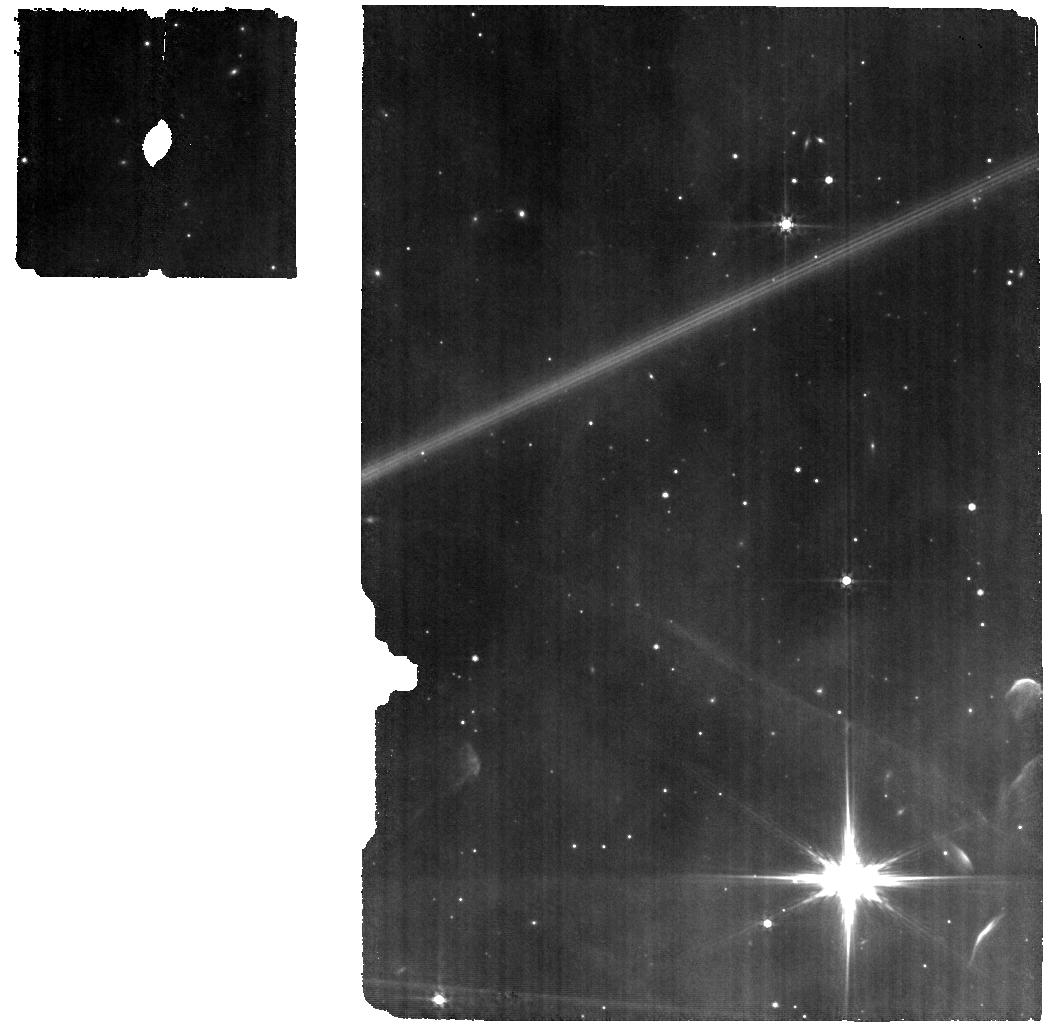
Target: BKG_WL17. Instrument: MIRI. Filter: F560W. Exposure: 6 min. Observation ID: jw09443-o003_t002_miri_f560w

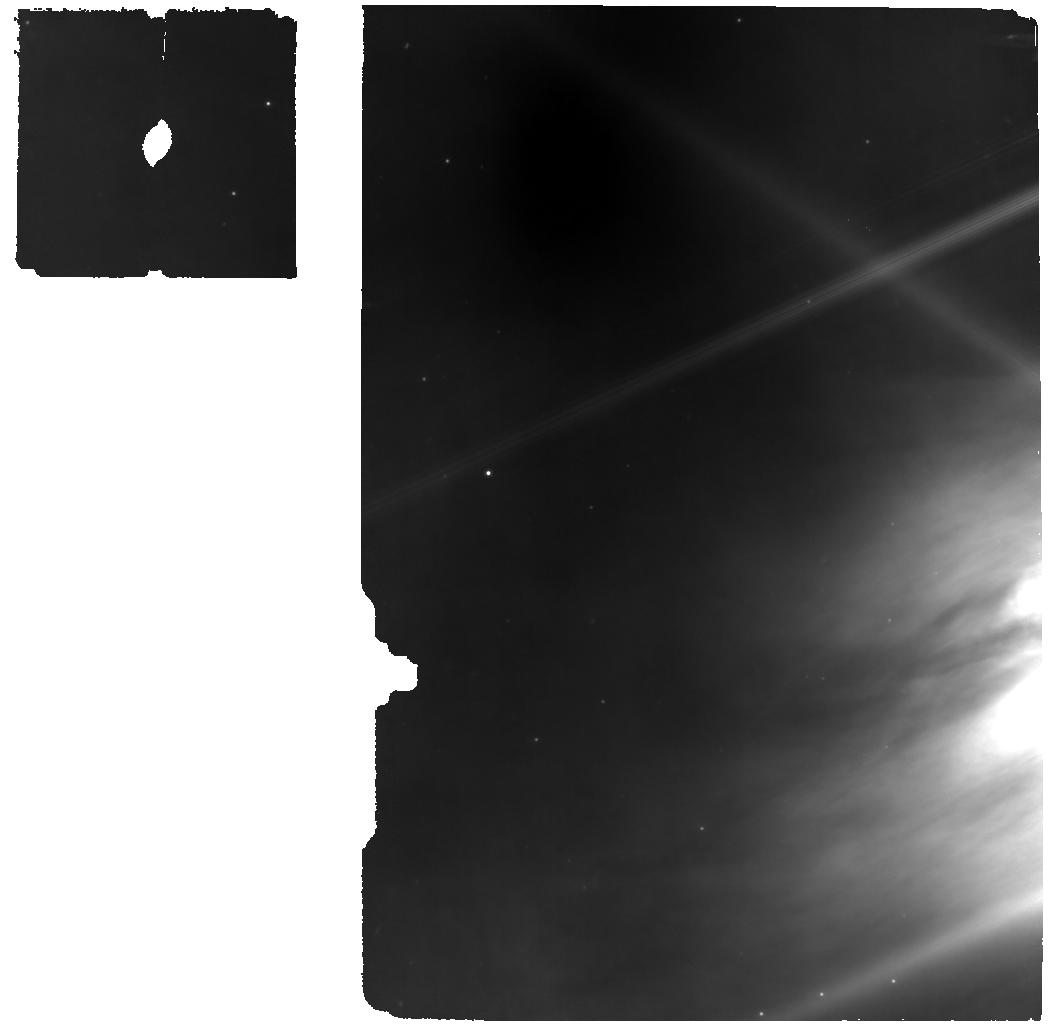
Target: WL-17. Instrument: MIRI. Filter: F770W. Exposure: 6 min. Observation ID: jw09443-o001_t001_miri_f770w

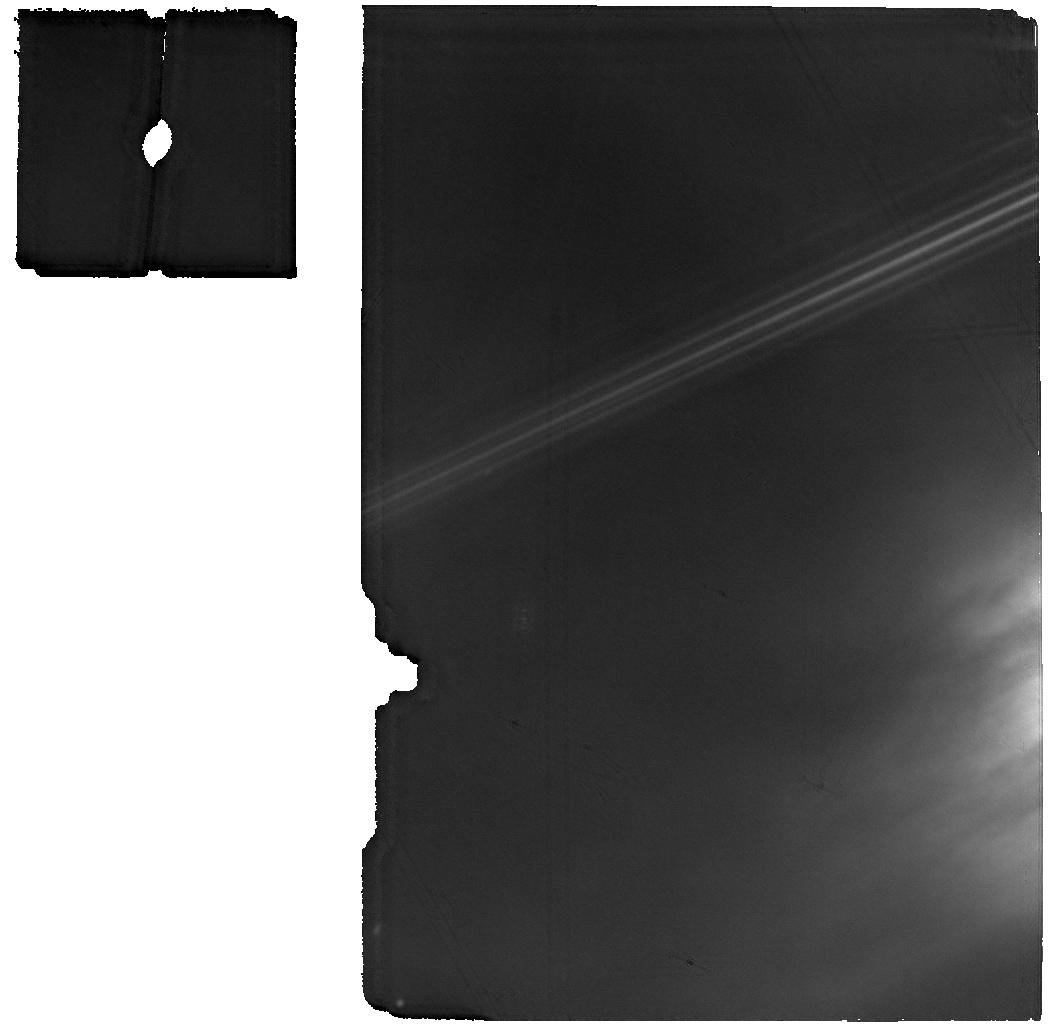
Target: WL-17. Instrument: MIRI. Filter: F1800W. Exposure: 6 min. Observation ID: jw09443-o001_t001_miri_f1800w

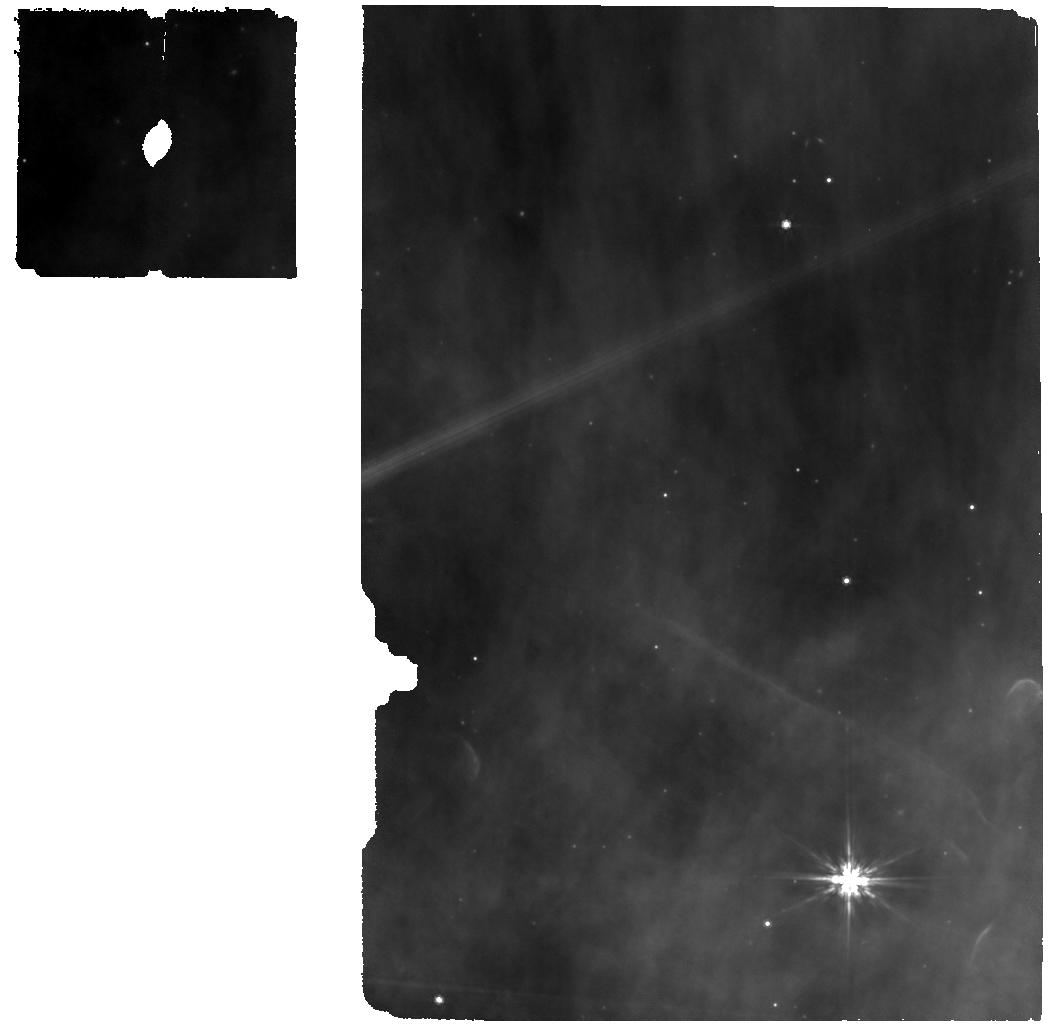
Target: BKG_WL17. Instrument: MIRI. Filter: F770W. Exposure: 6 min. Observation ID: jw09443-o003_t002_miri_f770w

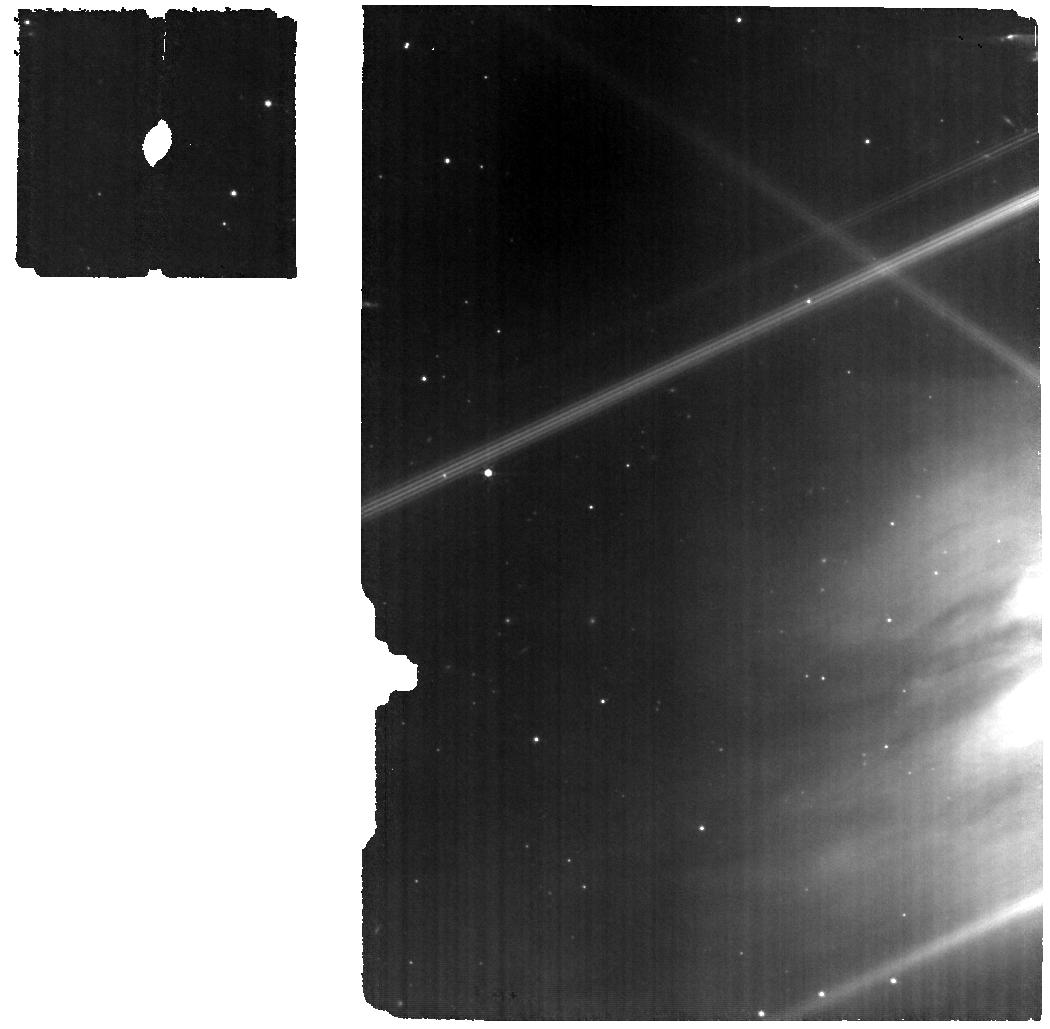
Target: WL-17. Instrument: MIRI. Filter: F560W. Exposure: 6 min. Observation ID: jw09443-o001_t001_miri_f560w

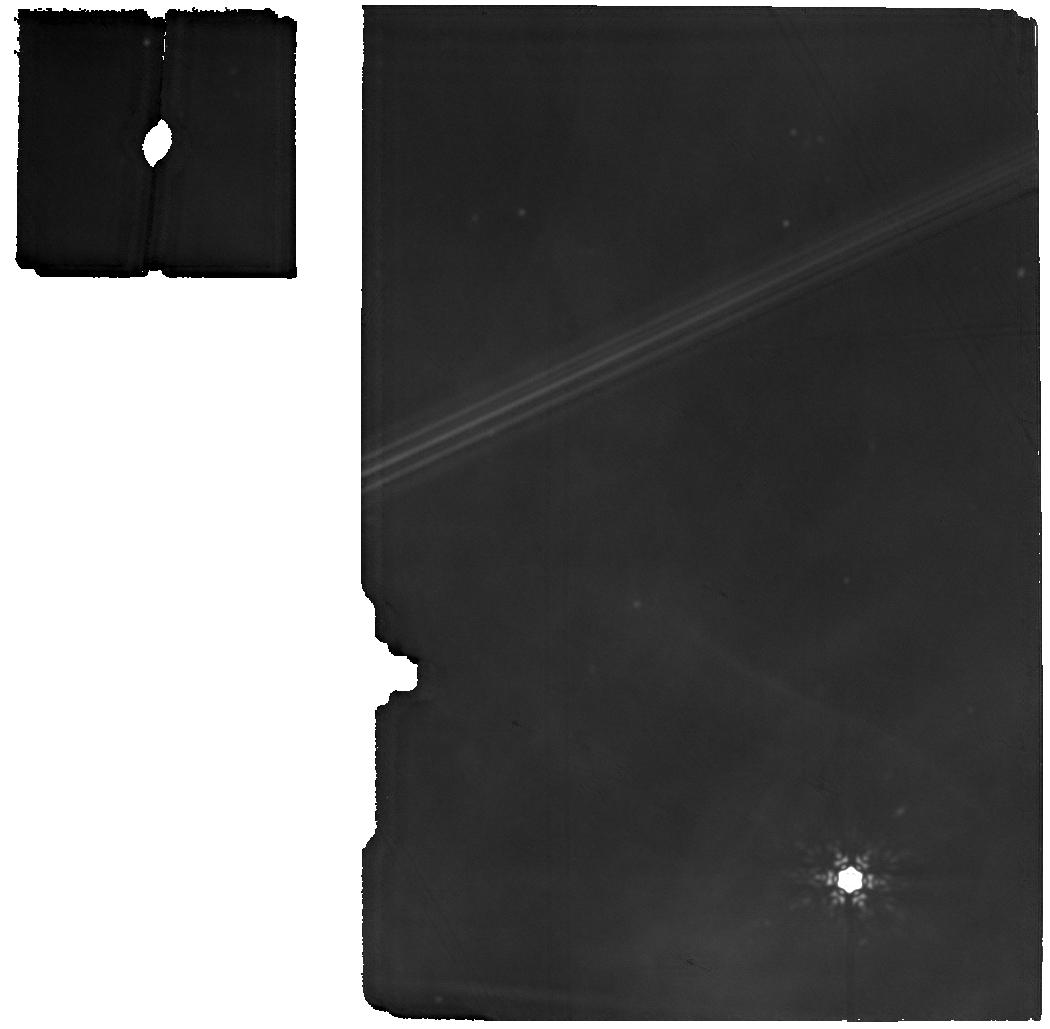
Target: BKG_WL17. Instrument: MIRI. Filter: F1800W. Exposure: 6 min. Observation ID: jw09443-o003_t002_miri_f1800w

CIGMA (Crystals, Ice, and Gas Molecules under Accretion): How Bursts Transform the Circumstellar Disk WL17 (PI: Lee, Jeong-Eun)

Understanding how burst accretion events reshape the dust, ice, and gas in protoplanetary disks requires time-sensitive observations that directly compare quiescent and burst phases with consistent instrumentation for a single burst event. WL 17, a Class I low-mass protostar in Ophiuchus, recently brightened by a factor of 3.4, offering an important chance to monitor a disk-dominated source before and during a burst with JWST’s unprecedented sensitivity. Unlike EC53, WL17’s minimal envelope and ALMA-resolved ring-gap structure allow clear isolation of disk-specific changes. Pre-burst spectra from IRTF/SpeX and JWST MIRI MRS reveal rich molecular emission and multiple ice features. Our new IGRINS spectrum confirms that WL 17 remains in its burst phase. We propose time-critical JWST NIRSpec IFU and MIRI MRS observations to track real-time changes in silicate crystallization, ice sublimation, and hot molecular chemistry. Combined with the unique pre-burst baseline, these data will provide a robust test of how burst accretion processes transform disk material, setting a benchmark for models of how dust, volatiles, and processed gas are delivered to planet-forming regions. This rare opportunity will close a key gap left since the Spitzer era and cannot be repeated once WL 17’s burst fades.